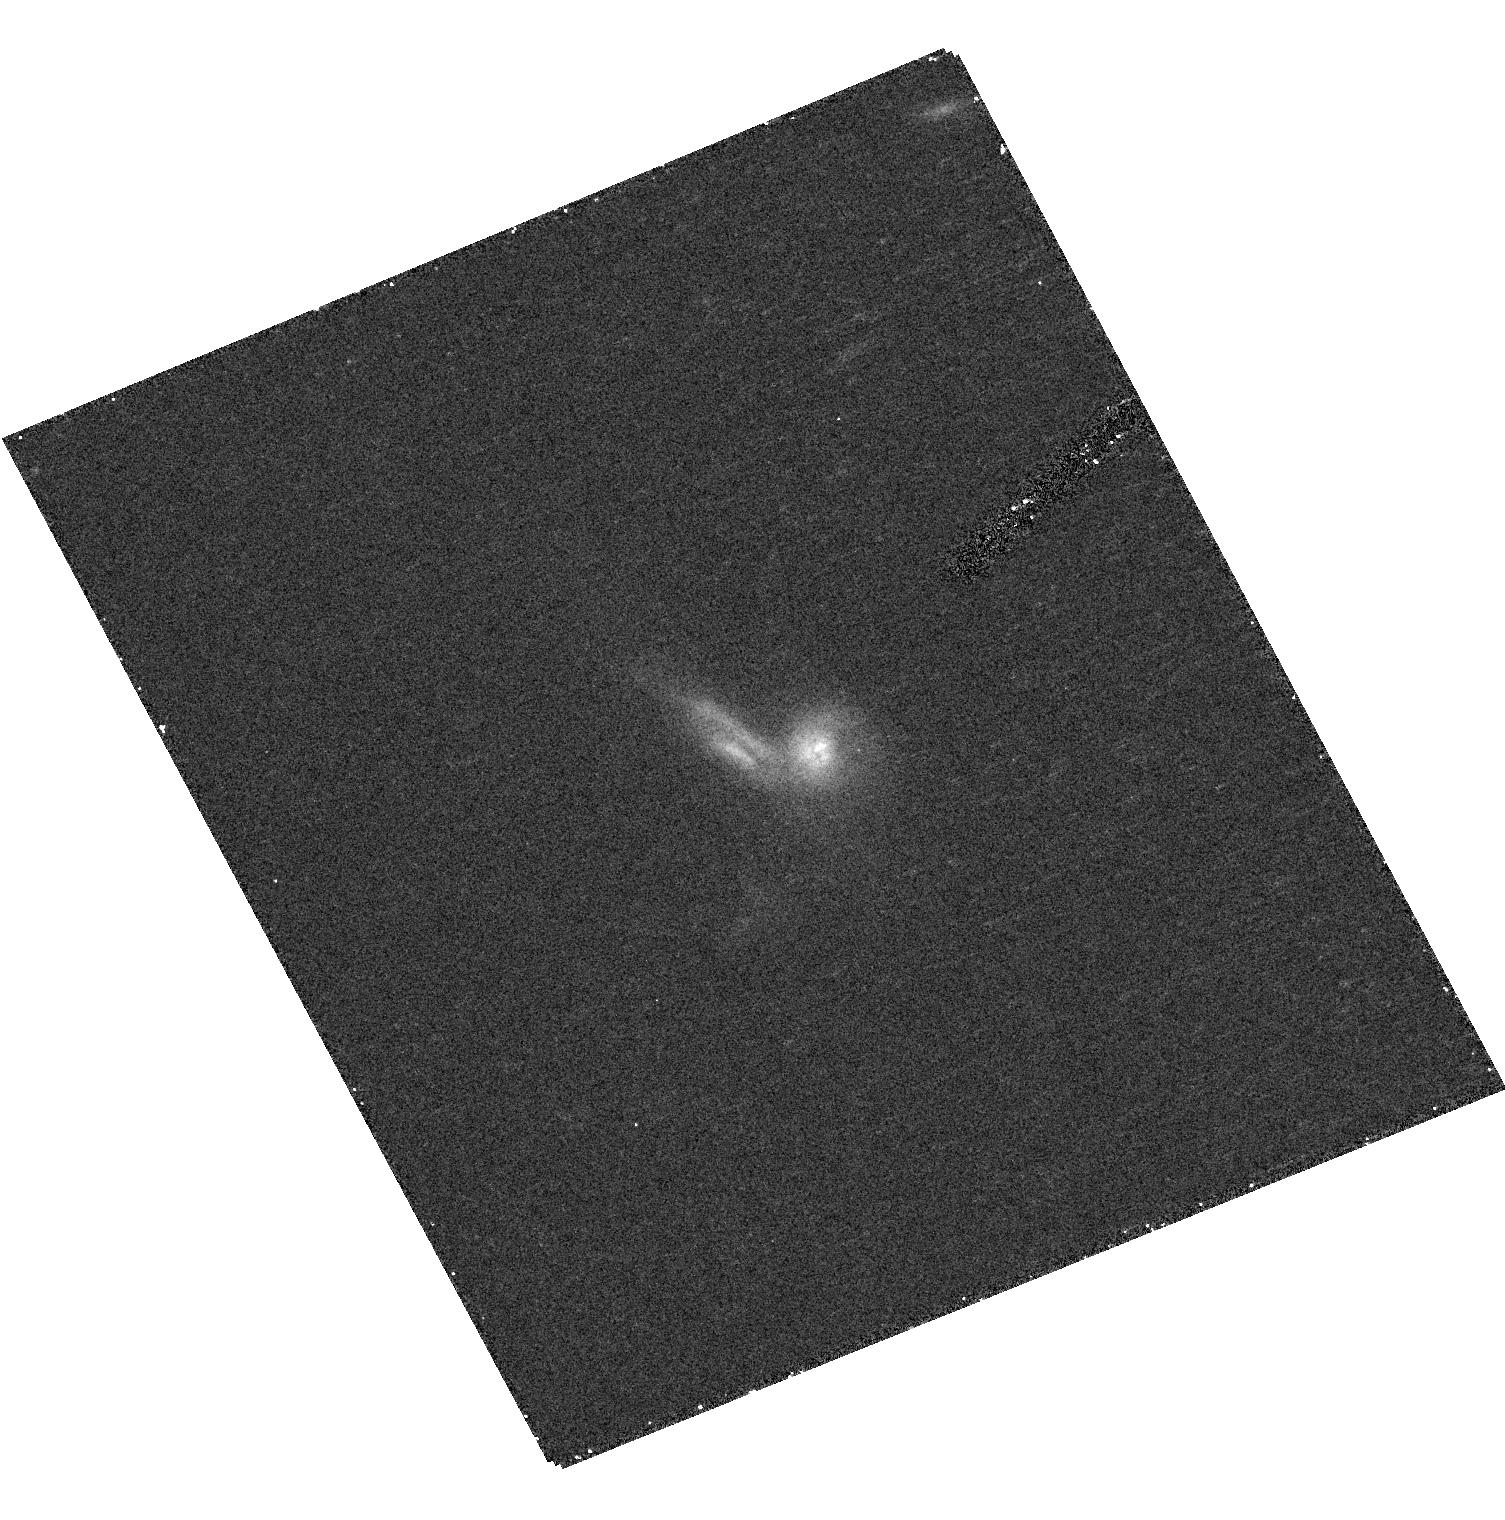
Target: 15328+6133
Instrument: ACS/HRC
Filter: F814W
Exposure: 15 min
Observation ID: hst_10623_35_acs_hrc_f814w_j9d835

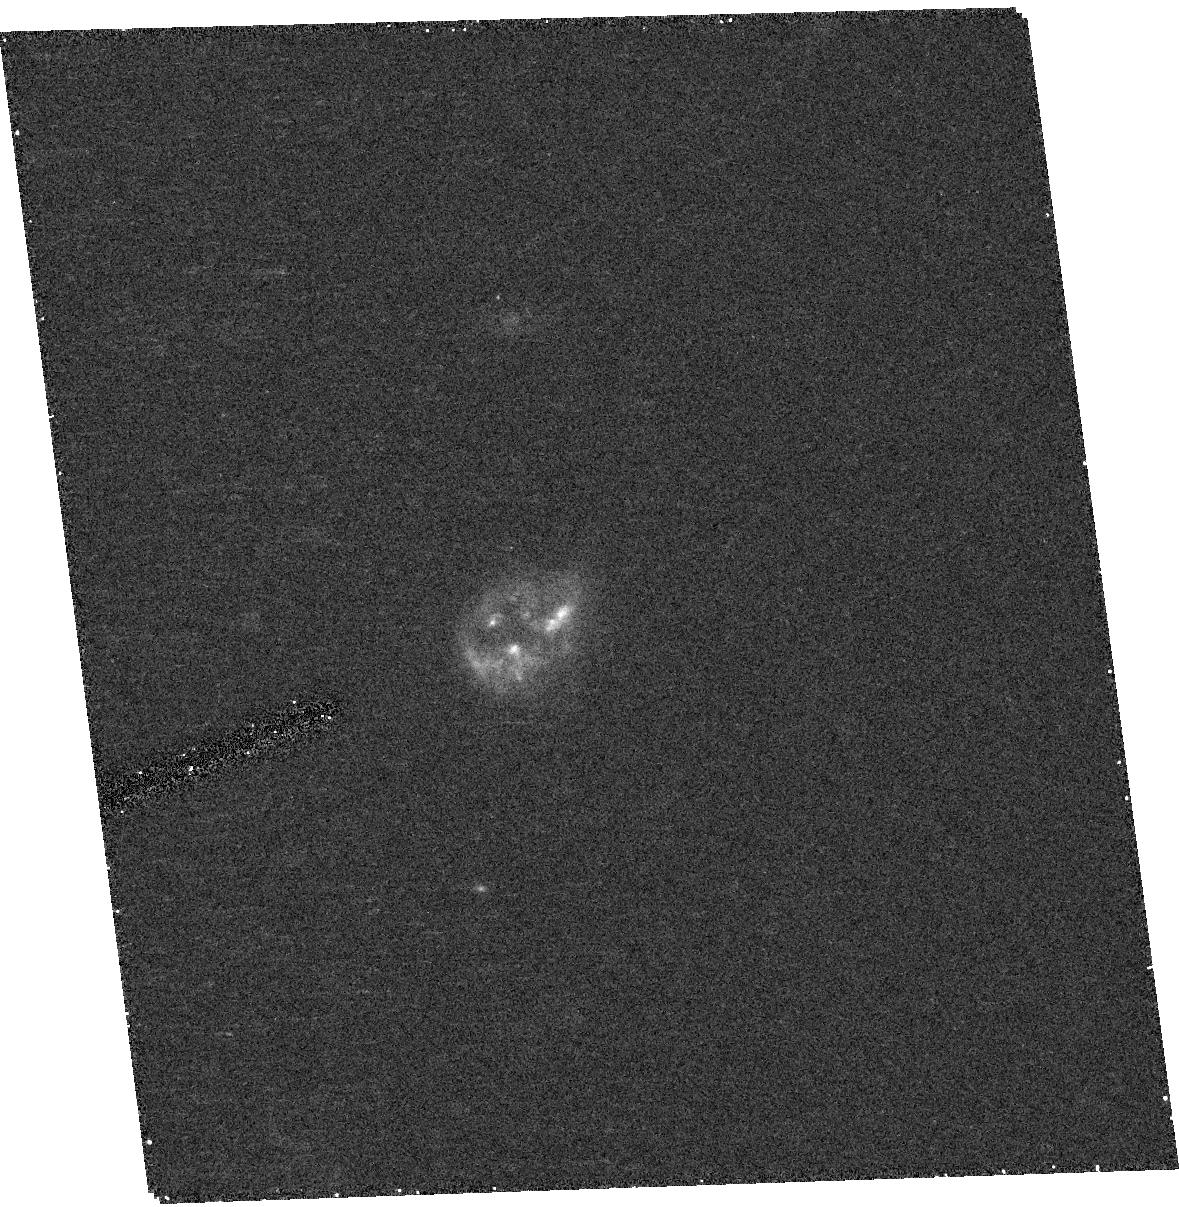
Target: IRAS-F08136-3110
Instrument: ACS/HRC
Filter: F814W
Exposure: 15 min
Observation ID: hst_10623_09_acs_hrc_f814w_j9d809

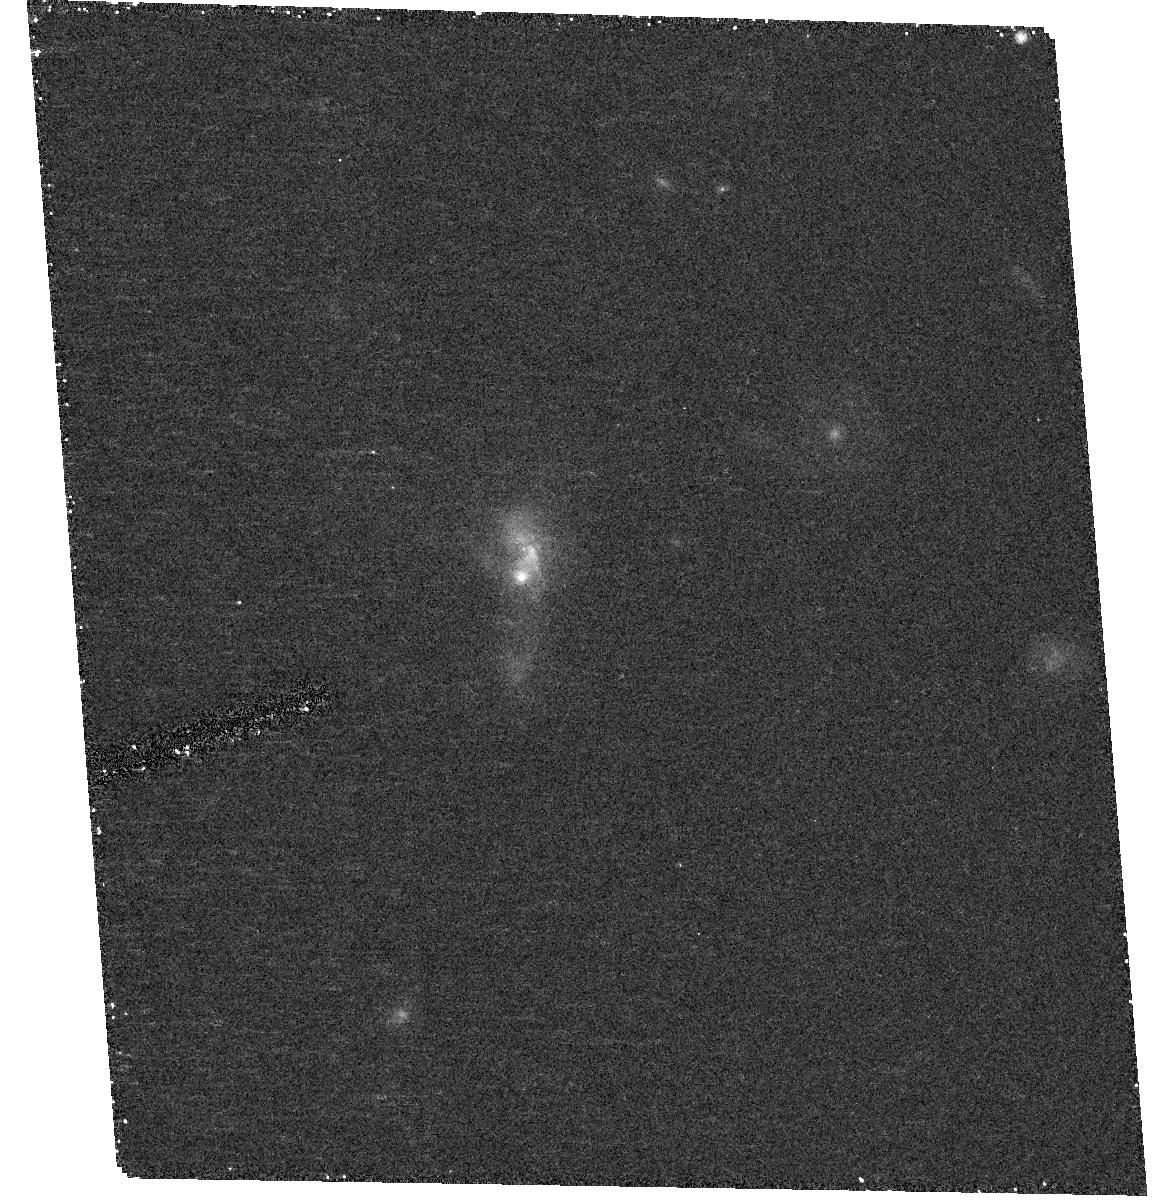
Target: IRAS-F14548-3349
Instrument: ACS/HRC
Filter: F814W
Exposure: 15 min
Observation ID: hst_10623_21_acs_hrc_f814w_j9d821

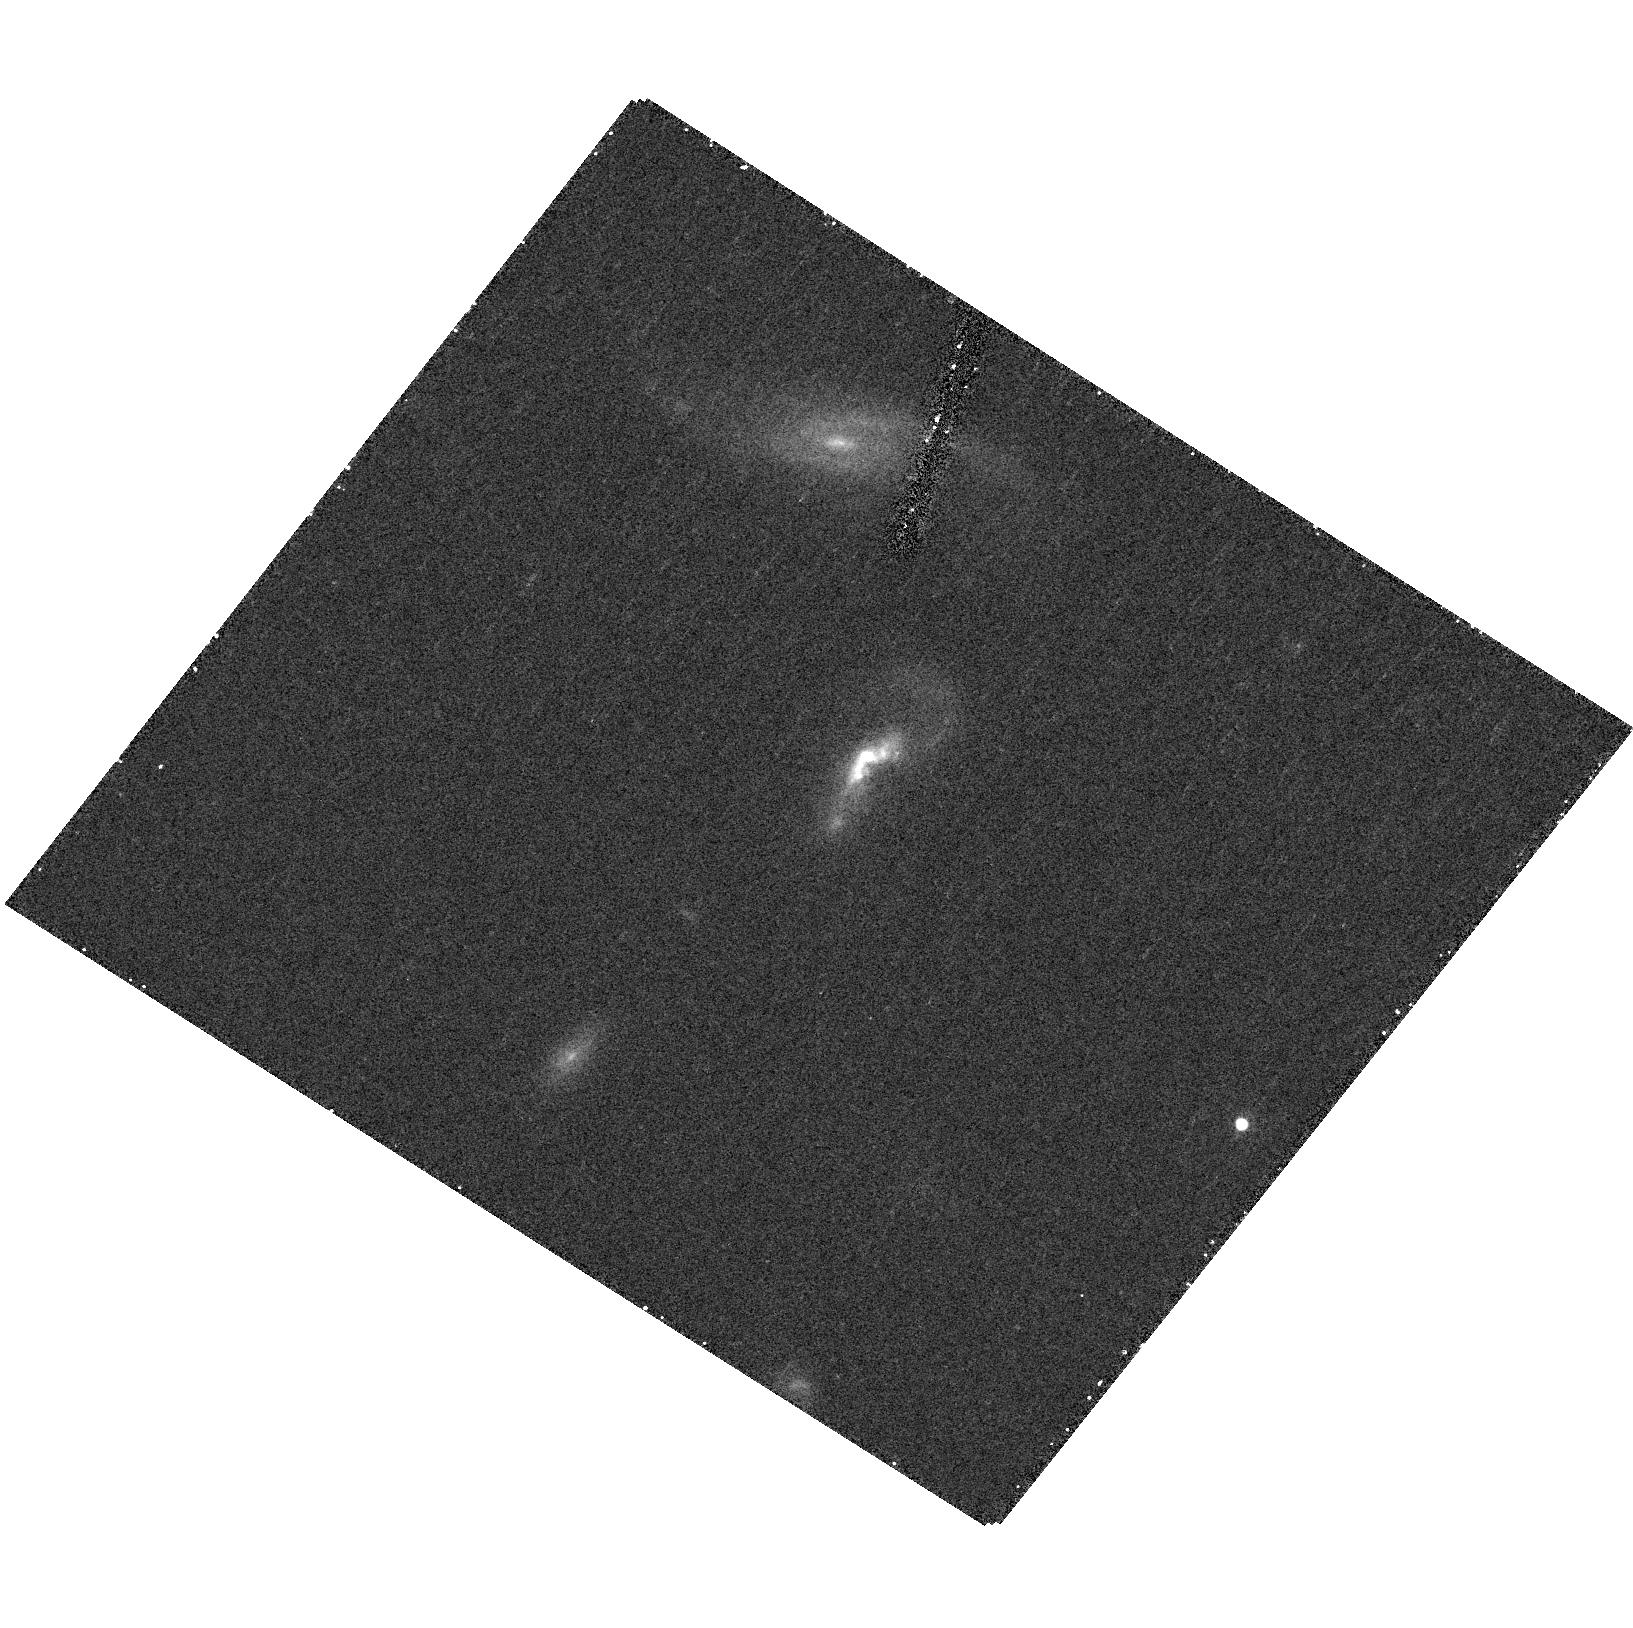
Target: IRAS-F16576+3553
Instrument: ACS/HRC
Filter: F814W
Exposure: 15 min
Observation ID: hst_10623_23_acs_hrc_f814w_j9d823

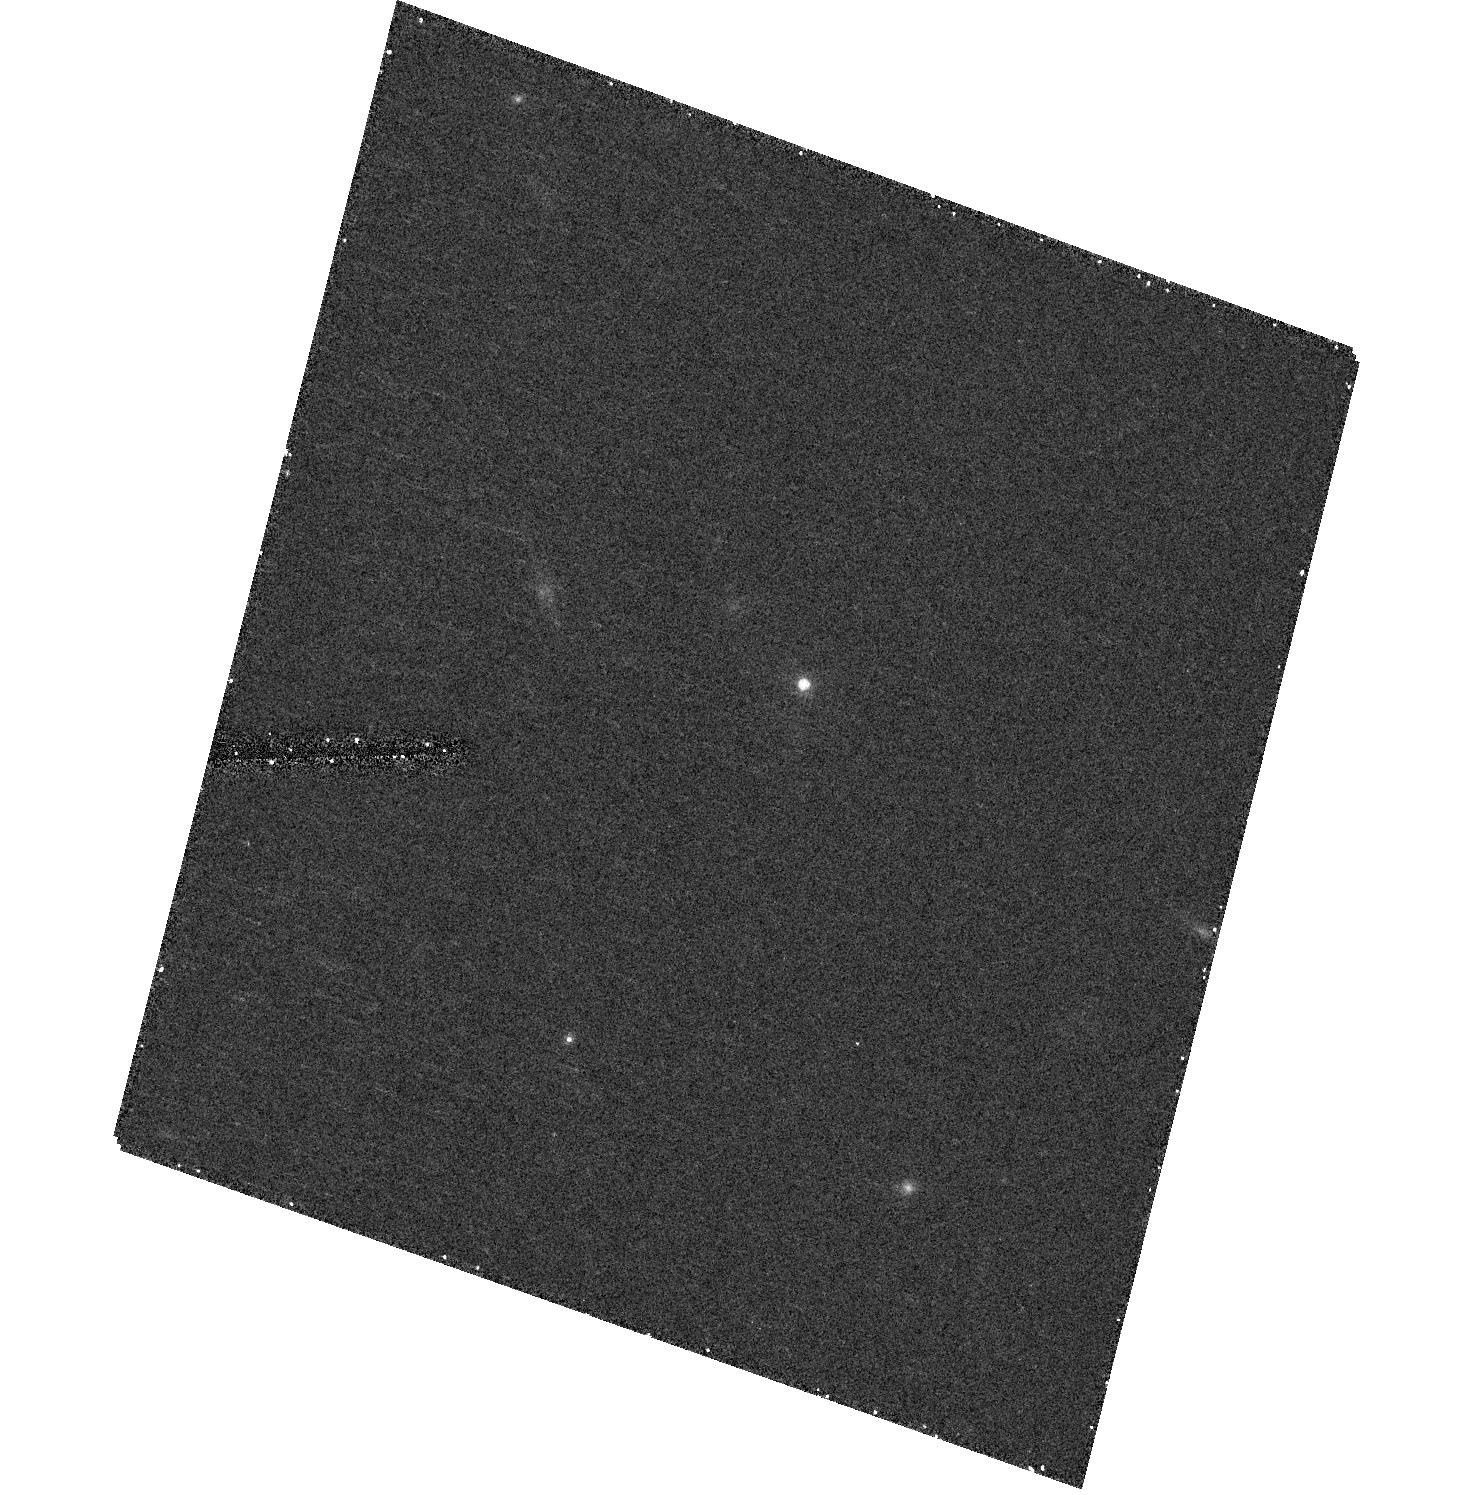
Target: Z02317-0152
Instrument: ACS/HRC
Filter: F814W
Exposure: 15 min
Observation ID: hst_10623_03_acs_hrc_f814w_j9d803

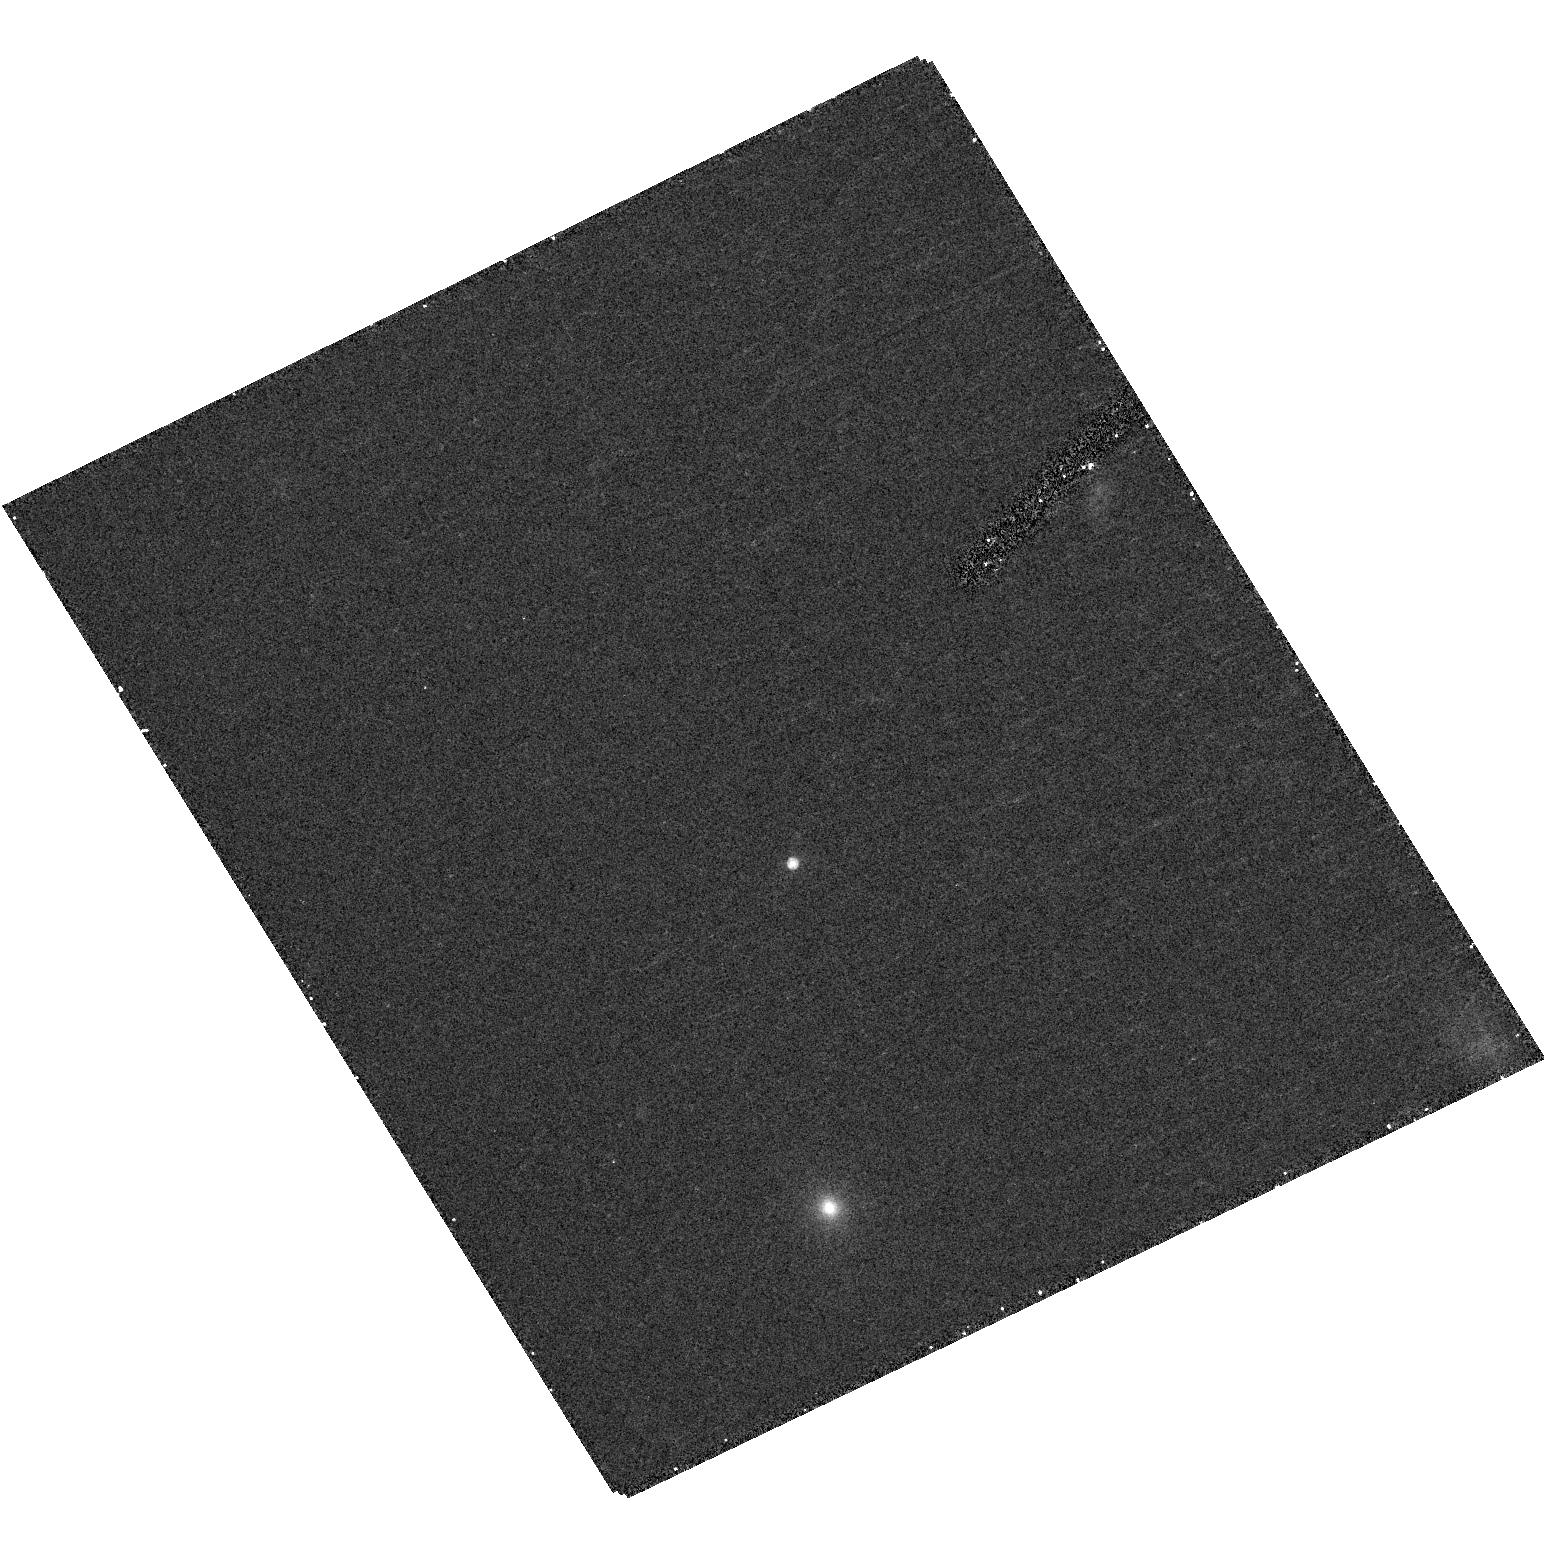
Target: IR16294+5715
Instrument: ACS/HRC
Filter: F814W
Exposure: 15 min
Observation ID: hst_10623_38_acs_hrc_f814w_j9d838

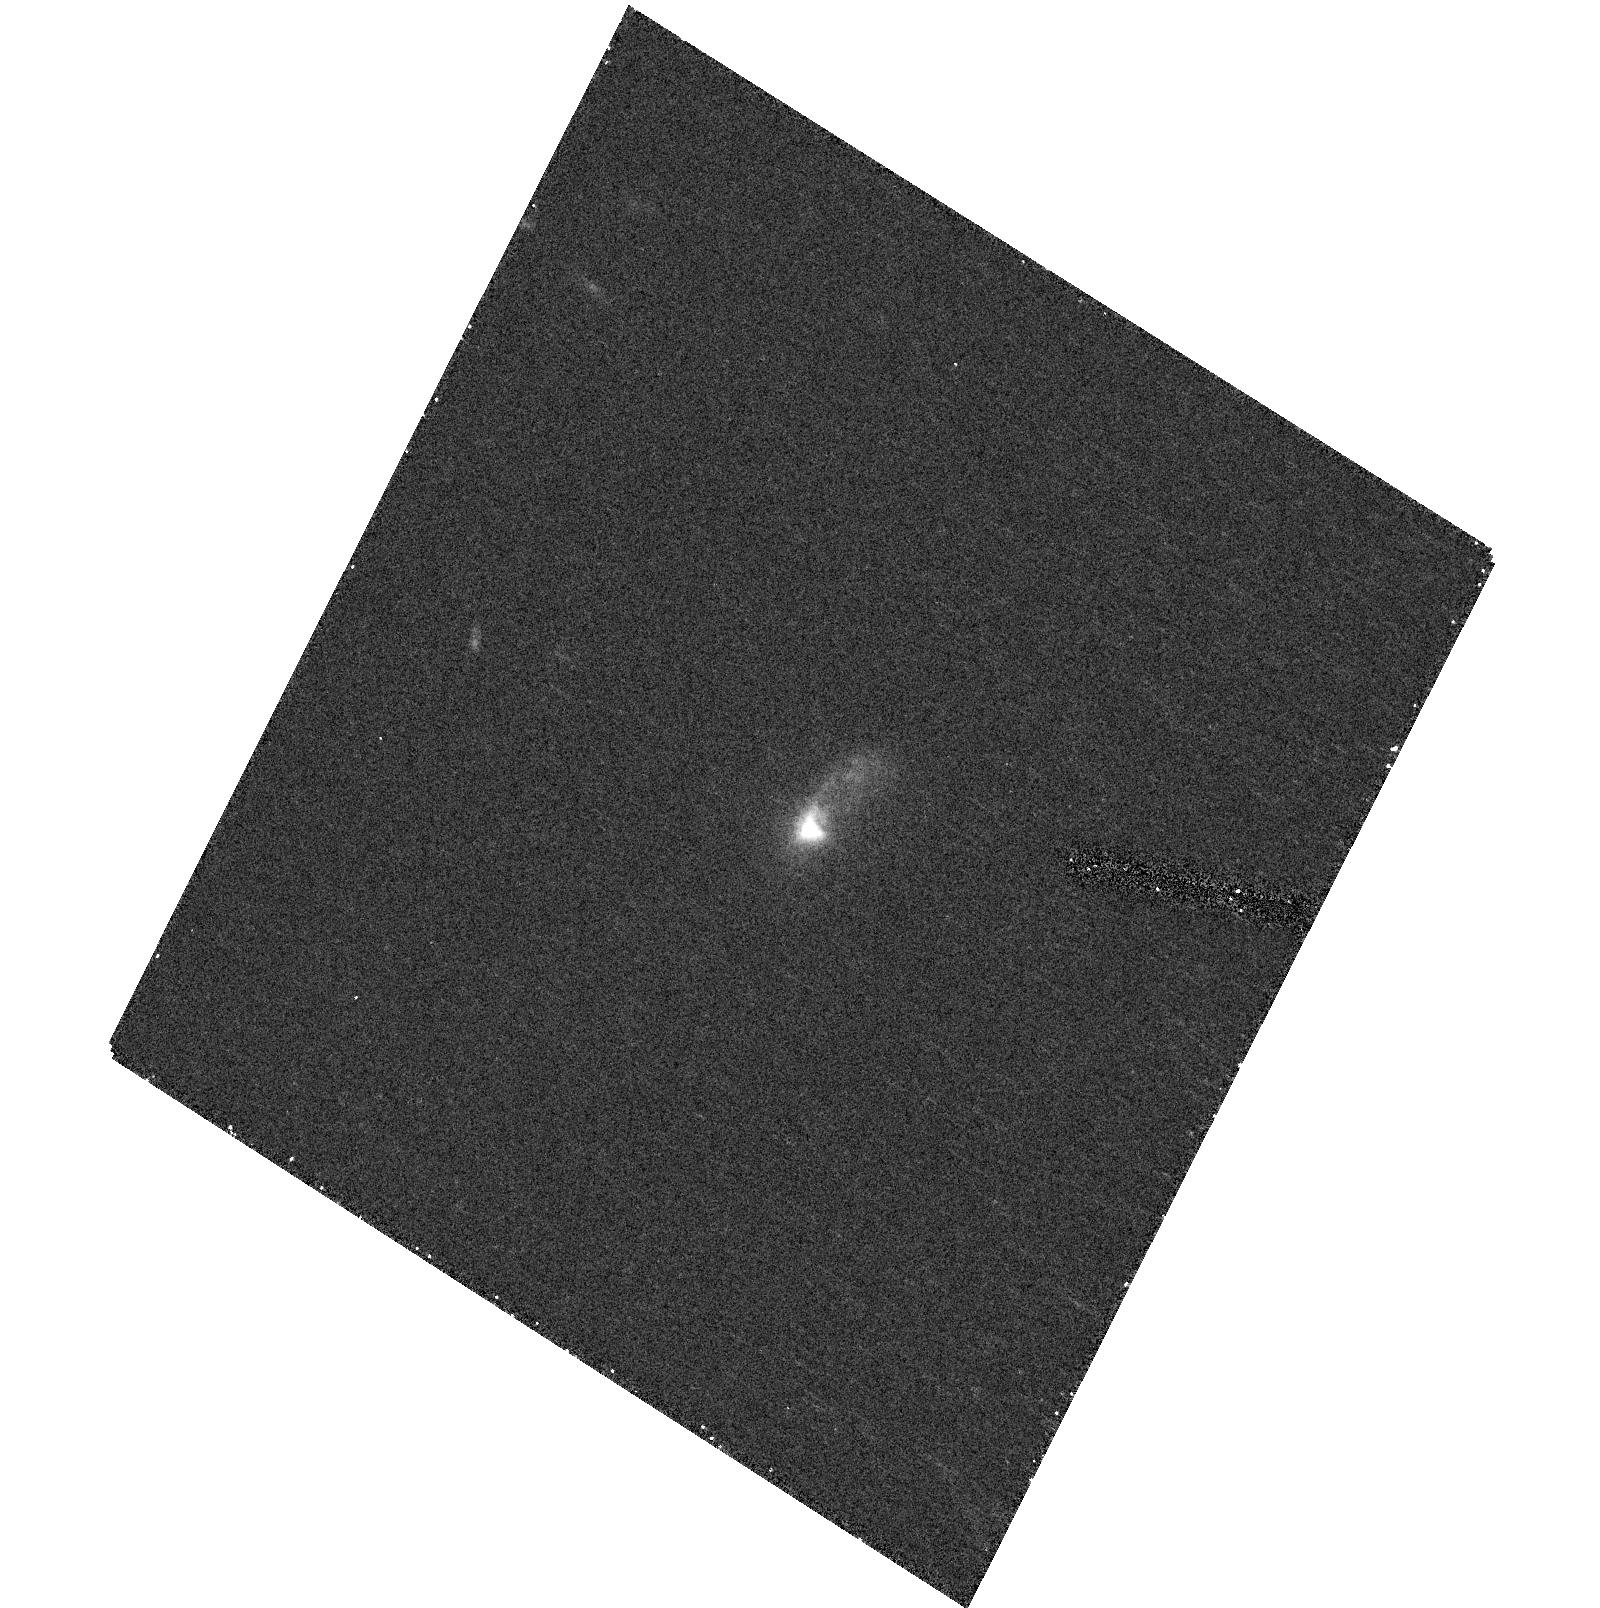
Target: 15390+6038
Instrument: ACS/HRC
Filter: F814W
Exposure: 15 min
Observation ID: hst_10623_36_acs_hrc_f814w_j9d836

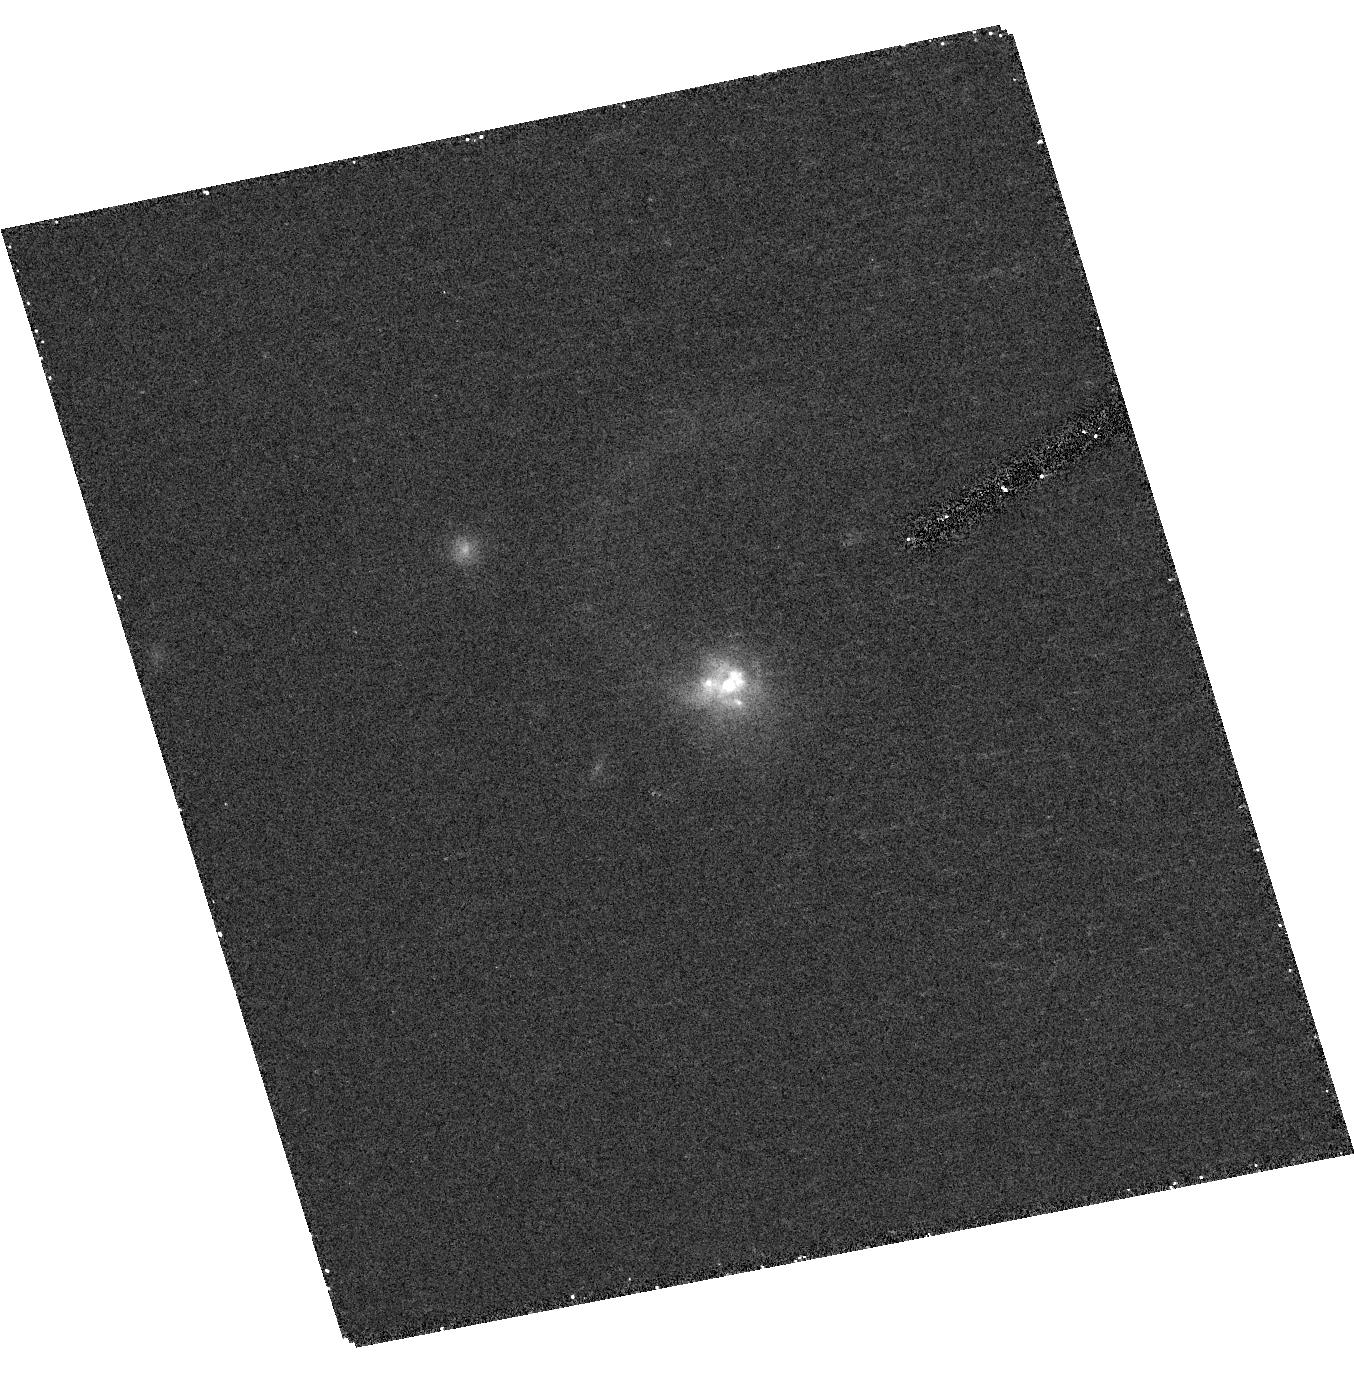
Target: IR16196+3403
Instrument: ACS/HRC
Filter: F814W
Exposure: 15 min
Observation ID: hst_10623_37_acs_hrc_f814w_j9d837

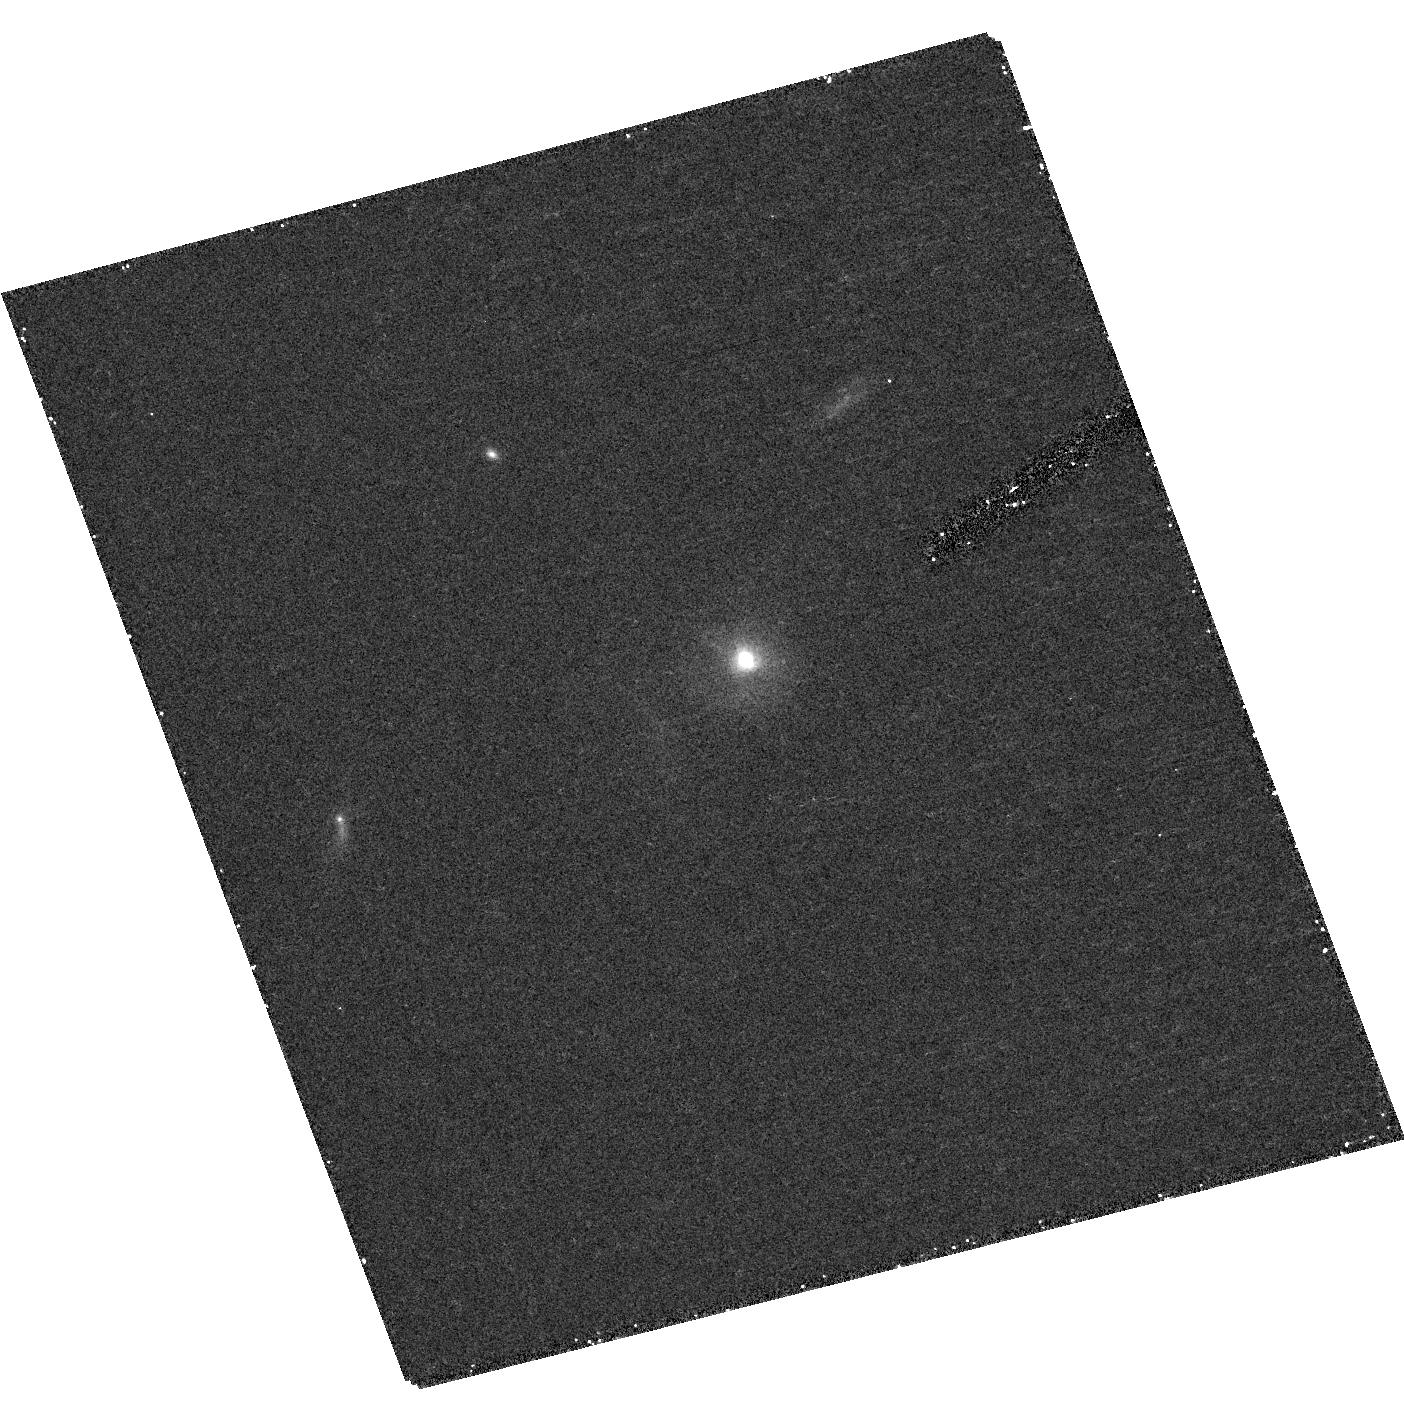
Target: IR15018+5544
Instrument: ACS/HRC
Filter: F814W
Exposure: 15 min
Observation ID: hst_10623_34_acs_hrc_f814w_j9d834

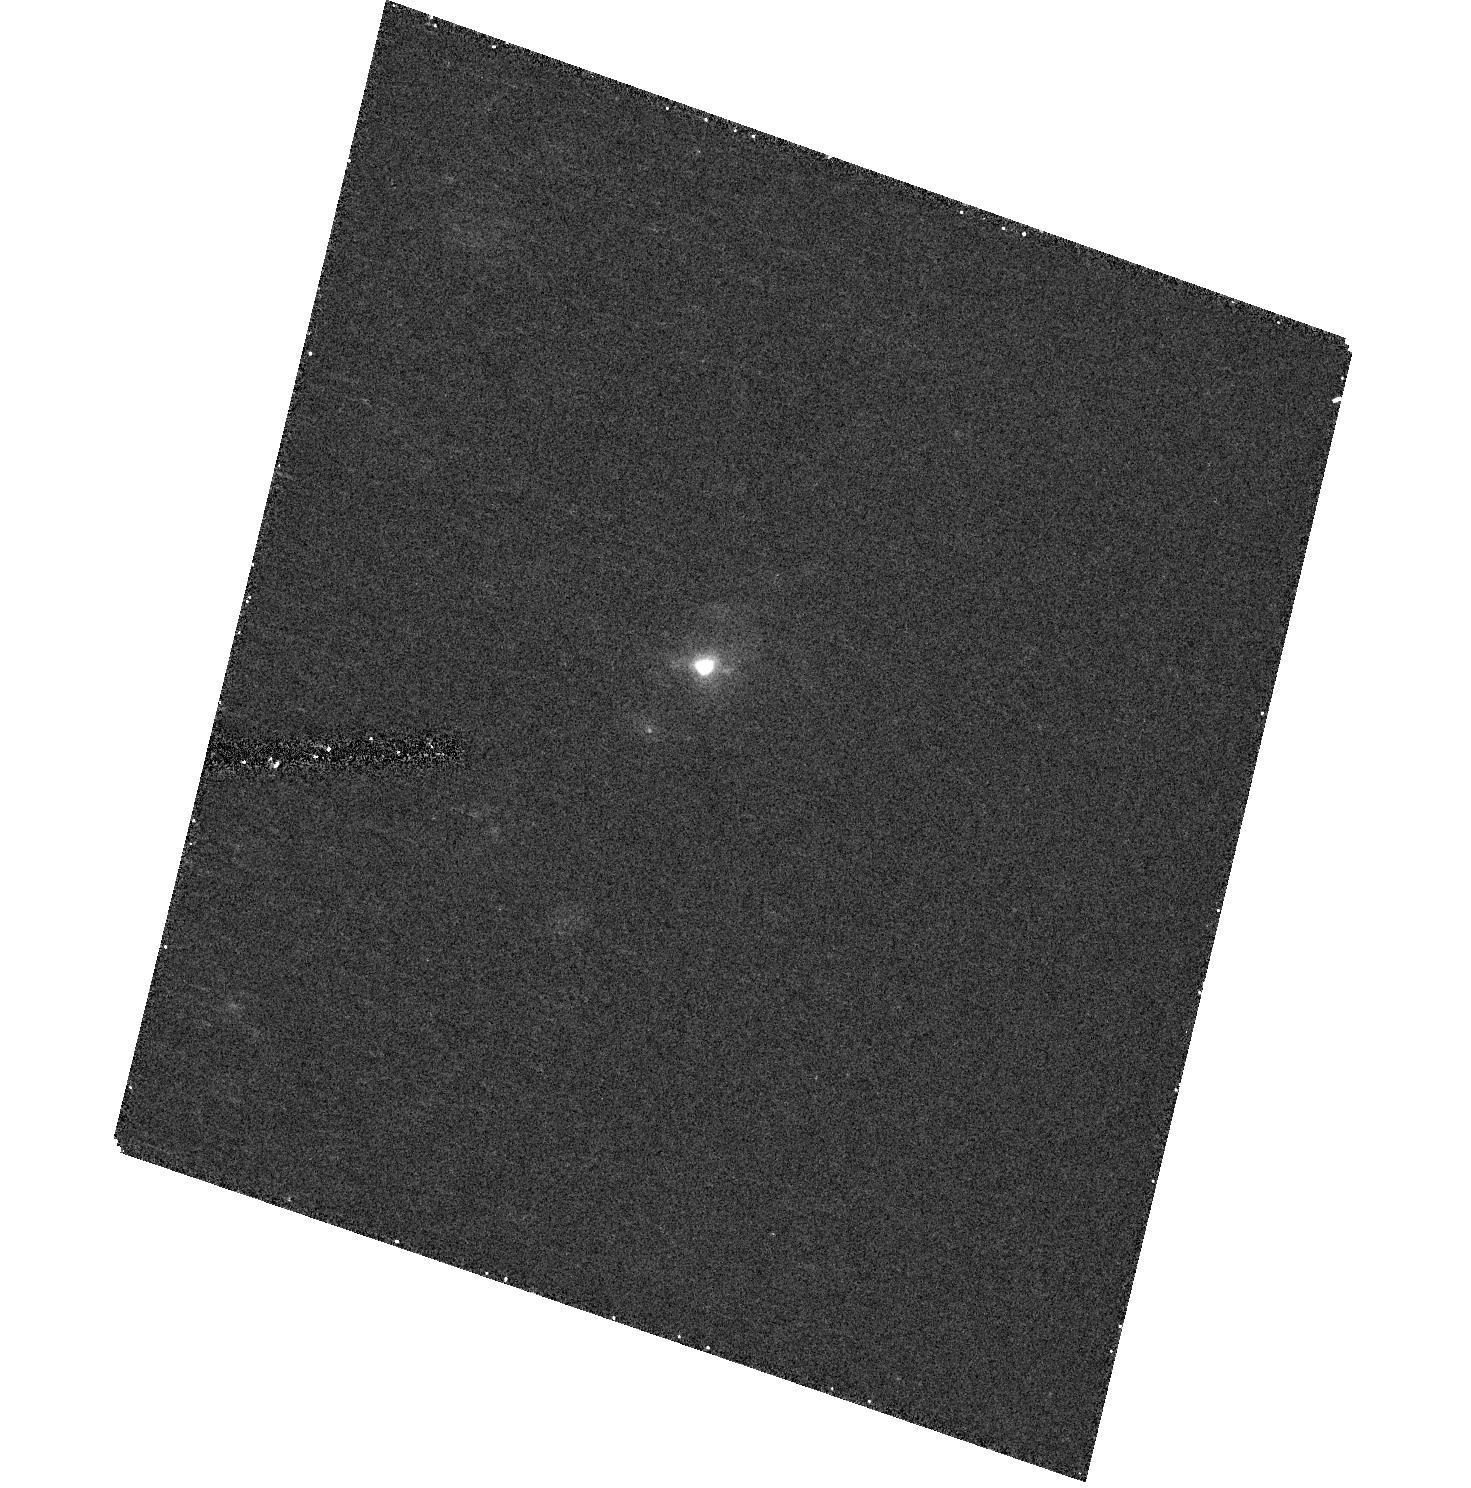
Target: SDSS-J005009.81-003900.6
Instrument: ACS/HRC
Filter: F814W
Exposure: 15 min
Observation ID: hst_10623_01_acs_hrc_f814w_j9d801

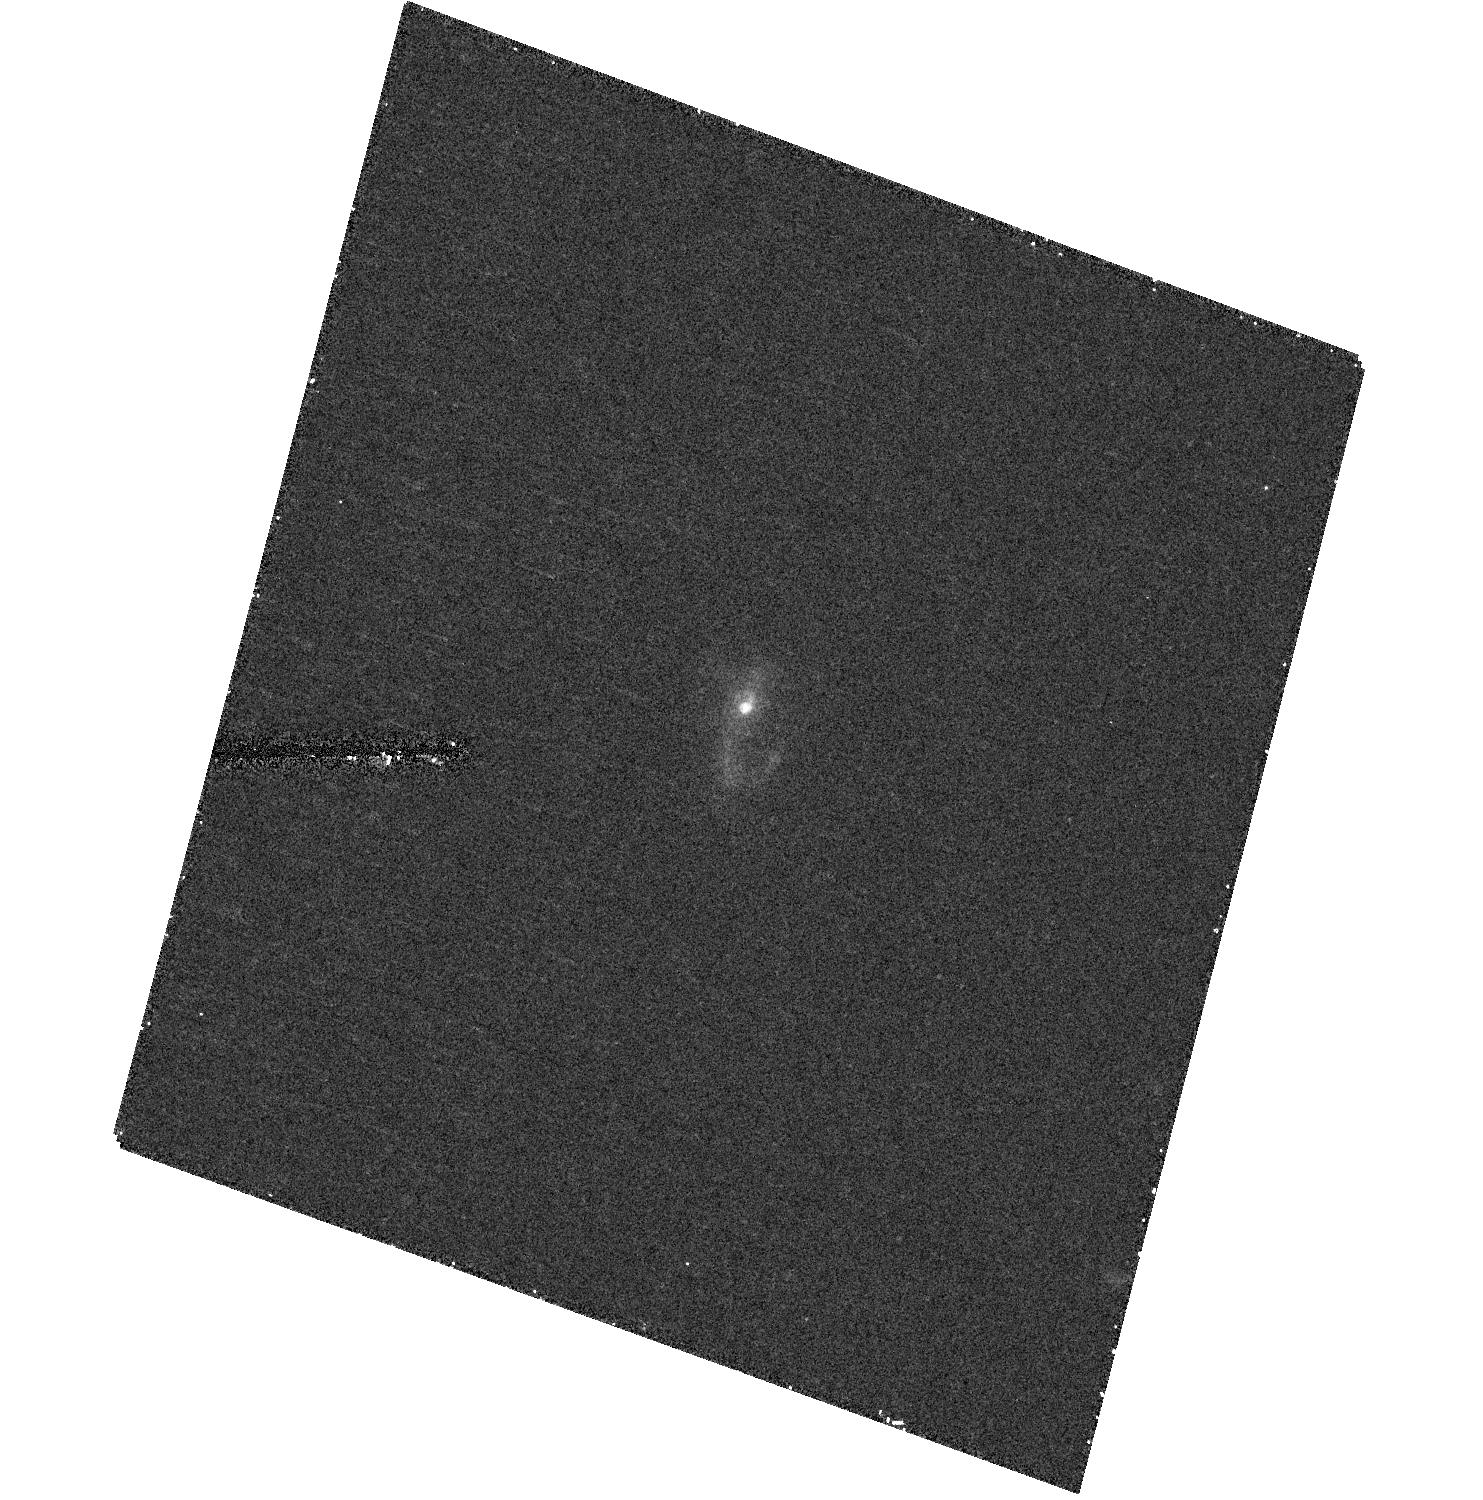
Target: IRAS-Z01368-0100
Instrument: ACS/HRC
Filter: F814W
Exposure: 15 min
Observation ID: hst_10623_02_acs_hrc_f814w_j9d802

HST Optical Snapshot Survey of Intermediate Redshift Ultraluminous Infrared Galaxies (PI: Evans, Aaron S.)

Ultraluminous infrared galaxies (ULIGs) are commonly believed to be a transitory phase in the evolution of disk galaxy mergers into QSOs. However, a recently reported discrepancy between the morphological and structural properties of z < 0.13 ULIGs and z = 0.12-0.25 QSOs with M(V) < -23.5 has cast doubt on their evolutionary connection. We propose an ACS snapshot survey of a sample of 39 ULIGs with z = 0.35-1.0. These galaxies are the best suited for comparison with luminous z=0.12-0.25 QSOs because (1) they are at larger lookback times than local ULIGs, and thus are likely representative of the systems that evolve into lower redshift luminous QSOs, (2) they have luminosities comparable to luminous QSOs and, (3) they are selected in a manner that biases the sample towards harboring imbedded AGN, and thus are the most likely precursors to optical QSOs. High resolution HST ACS images will allow a determination of galaxy morphology and reveal the presence of bright AGN. The 2-D profile of each galaxy will be modeled using GALFIT, with the AGN comprising one component of the fit where applicable to better characterize the underlying galaxy. Fundamental parameters (effective radius and surface brightness, and F814W-band magnitude) of the underlying galaxy will thus be measured and compared with the host galaxies of the luminous QSO sample. This imaging campaign will consume a modest amount of HST time, but will provide for the first time a statistically significant view of ULIGs at look-back times of 30-65% the age of the universe, and sufficient resolution and sensitivity to conduct a meaningful comparison with z=0.12-0.25 QSOs, as well as with local (z < 0.3) IRAS-detected and distant (z > 2) SCUBA-detected ULIGs.